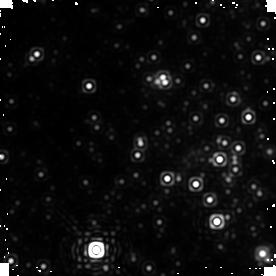
Target: SGR-A
Instrument: NICMOS/NIC1
Filter: F190N
Exposure: 30 min
Observation ID: n8zg03030

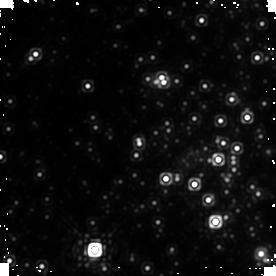
Target: SGR-A
Instrument: NICMOS/NIC1
Filter: F160W
Exposure: 28 min
Observation ID: n8zg05010

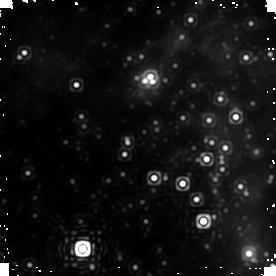
Target: SGR-A
Instrument: NICMOS/NIC1
Filter: F187N
Exposure: 30 min
Observation ID: n8zg15020

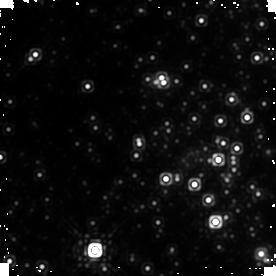
Target: SGR-A
Instrument: NICMOS/NIC1
Filter: F160W
Exposure: 28 min
Observation ID: n8zg02010

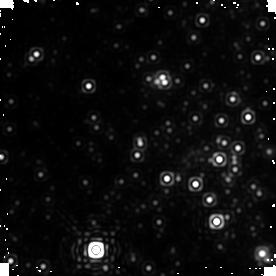
Target: SGR-A
Instrument: NICMOS/NIC1
Filter: F190N
Exposure: 30 min
Observation ID: n8zg01030

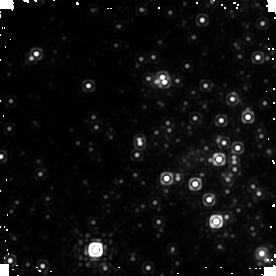
Target: SGR-A
Instrument: NICMOS/NIC1
Filter: F160W
Exposure: 28 min
Observation ID: n8zg04010

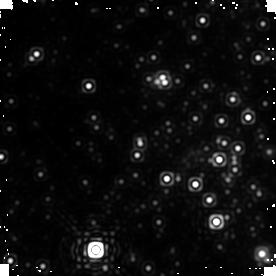
Target: SGR-A
Instrument: NICMOS/NIC1
Filter: F190N
Exposure: 30 min
Observation ID: n8zg06030

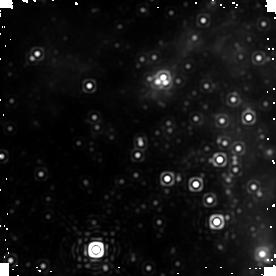
Target: SGR-A
Instrument: NICMOS/NIC1
Filter: F187N
Exposure: 30 min
Observation ID: n8zg11020

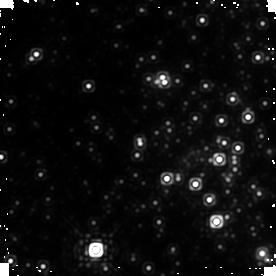
Target: SGR-A
Instrument: NICMOS/NIC1
Filter: F160W
Exposure: 28 min
Observation ID: n8zg01010

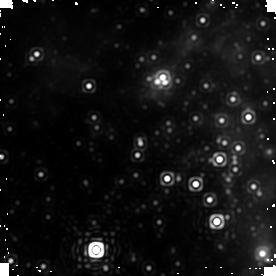
Target: SGR-A
Instrument: NICMOS/NIC1
Filter: F187N
Exposure: 30 min
Observation ID: n8zg03020

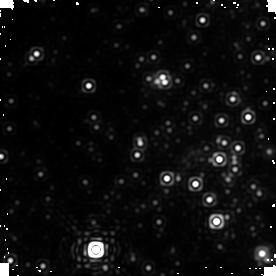
Target: SGR-A
Instrument: NICMOS/NIC1
Filter: F190N
Exposure: 30 min
Observation ID: n8zg04030

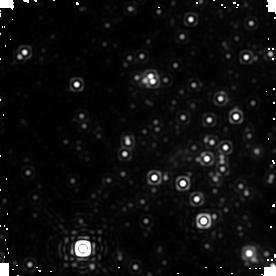
Target: SGR-A
Instrument: NICMOS/NIC1
Filter: F190N
Exposure: 30 min
Observation ID: n8zg16030

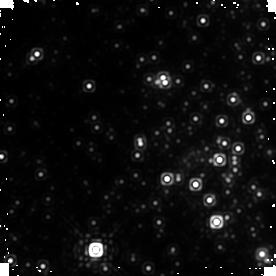
Target: SGR-A
Instrument: NICMOS/NIC1
Filter: F160W
Exposure: 28 min
Observation ID: n8zg09010

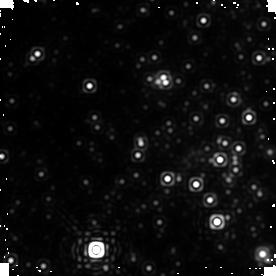
Target: SGR-A
Instrument: NICMOS/NIC1
Filter: F190N
Exposure: 30 min
Observation ID: n8zg10030

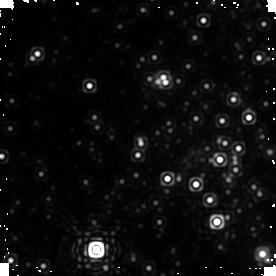
Target: SGR-A
Instrument: NICMOS/NIC1
Filter: F190N
Exposure: 30 min
Observation ID: n8zg11030

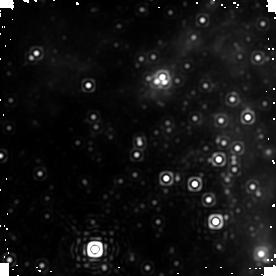
Target: SGR-A
Instrument: NICMOS/NIC1
Filter: F187N
Exposure: 30 min
Observation ID: n8zg13020

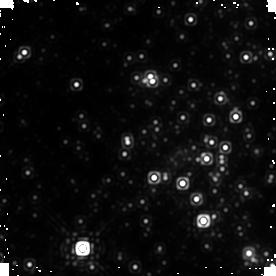
Target: SGR-A
Instrument: NICMOS/NIC1
Filter: F160W
Exposure: 28 min
Observation ID: n8zg16010

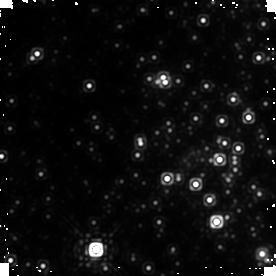
Target: SGR-A
Instrument: NICMOS/NIC1
Filter: F160W
Exposure: 28 min
Observation ID: n8zg11010

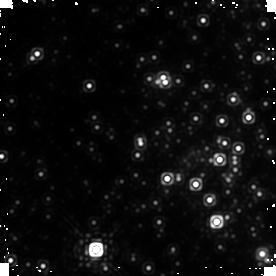
Target: SGR-A
Instrument: NICMOS/NIC1
Filter: F160W
Exposure: 28 min
Observation ID: n8zg10010

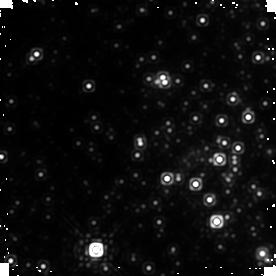
Target: SGR-A
Instrument: NICMOS/NIC1
Filter: F160W
Exposure: 28 min
Observation ID: n8zg03010

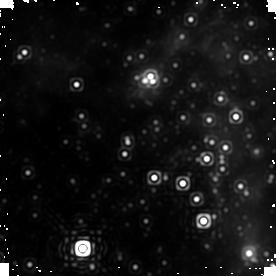
Target: SGR-A
Instrument: NICMOS/NIC1
Filter: F187N
Exposure: 30 min
Observation ID: n8zg16020

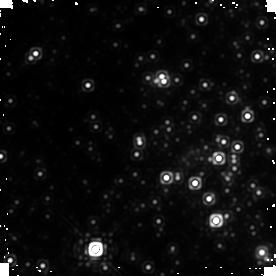
Target: SGR-A
Instrument: NICMOS/NIC1
Filter: F160W
Exposure: 28 min
Observation ID: n8zg08010

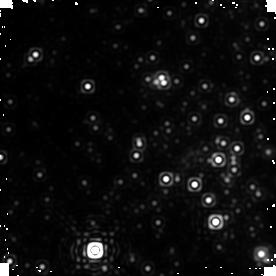
Target: SGR-A
Instrument: NICMOS/NIC1
Filter: F190N
Exposure: 30 min
Observation ID: n8zg02030

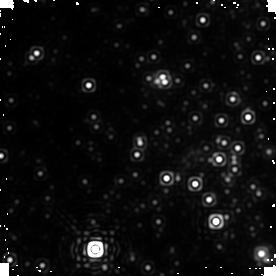
Target: SGR-A
Instrument: NICMOS/NIC1
Filter: F190N
Exposure: 30 min
Observation ID: n8zg12030

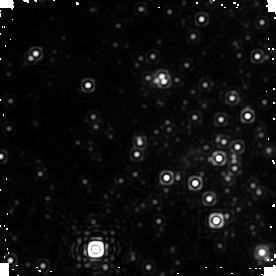
Target: SGR-A
Instrument: NICMOS/NIC1
Filter: F190N
Exposure: 30 min
Observation ID: n8zg07030

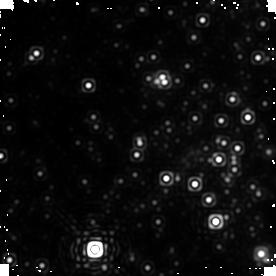
Target: SGR-A
Instrument: NICMOS/NIC1
Filter: F190N
Exposure: 30 min
Observation ID: n8zg13030

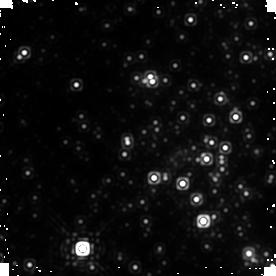
Target: SGR-A
Instrument: NICMOS/NIC1
Filter: F160W
Exposure: 28 min
Observation ID: n8zg15010

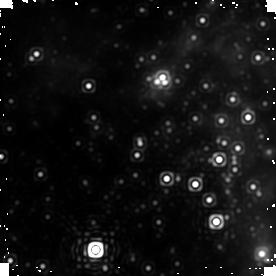
Target: SGR-A
Instrument: NICMOS/NIC1
Filter: F187N
Exposure: 30 min
Observation ID: n8zg06020

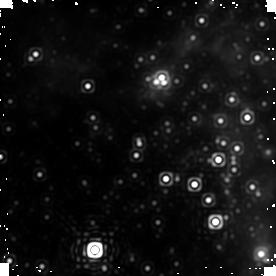
Target: SGR-A
Instrument: NICMOS/NIC1
Filter: F187N
Exposure: 30 min
Observation ID: n8zg05020

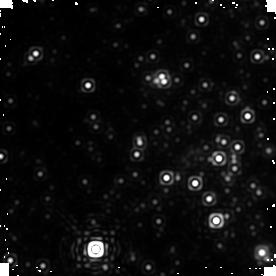
Target: SGR-A
Instrument: NICMOS/NIC1
Filter: F190N
Exposure: 30 min
Observation ID: n8zg08030

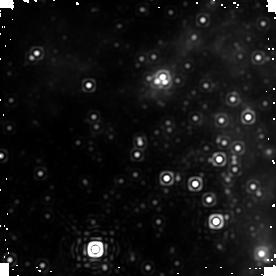
Target: SGR-A
Instrument: NICMOS/NIC1
Filter: F187N
Exposure: 30 min
Observation ID: n8zg12020

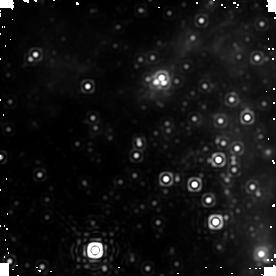
Target: SGR-A
Instrument: NICMOS/NIC1
Filter: F187N
Exposure: 30 min
Observation ID: n8zg02020

A Coordinated NICMOS and XMM Experiment to Observe the Variability of Sgr A* (PI: Yusef-Zadeh, Farhad)

The massive black hole Sgr A* at the Galactic center has recently shown not only quiescent emission at near-IR wavelengths, but also flare activity with quasi-periodicity of 17 minutes. Our research group has been granted two blocks of observing time with XMM-Newton to monitor the spectral and temporal properties of Sgr A*. Simultaneously with these X-ray observations, we will also monitor Sgr A* at radio, submillimeter, near-IR, and gamma-ray wavelengths. We propose to use NICMOS in parallel with the XMM observations to provide evidence of a well-defined minimum periodicity in the spectrum of flare periodicities. This, combined with periodicity in the near-IR line emission, would strengthen the claim that the emitting gas resides at the innermost stable circular orbit around the GC black hole, thus measuring the spin parameter of a massive black hole. Current groundbased near-IR data suggest a spin parameter of ~0.5. In addition, the correlation pattern of emission over a wide spectrum would elucidate a key issue of how to explain the low luminosity of Sgr A*. The NICMOS on HST is the only instrument that can accurately measure the 17 minute quasi-periodic variability of Sgr A* because of the long time baseline over which HST can observe Sgr A* in parallel with XMM-Newton.